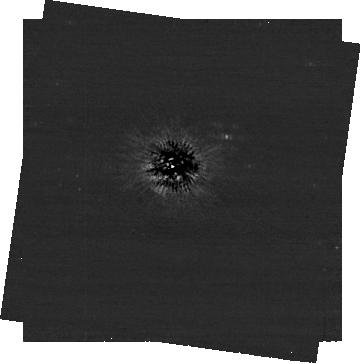
Target: ALTAIR
Instrument: NIRCAM/CORON
Filter: F444W+MASKRND
Exposure: 1.9 h
Observation ID: jw08507-c1002_t001_nircam_f444w-maskrnd-sub320a430r

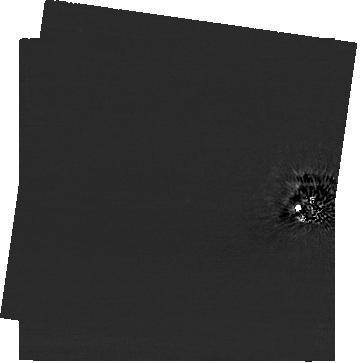
Target: ALTAIR
Instrument: NIRCAM/CORON
Filter: F200W+MASKRND
Exposure: 1.9 h
Observation ID: jw08507-c1002_t001_nircam_f200w-maskrnd-sub320a430r

Confirming sub-Jupiter mass planets at 20 au around a nearby star (PI: Meshkat, Tiffany)

Altair is one of our nearest neighbors (5.13 pc) and its age has recently been revised to a much lower 88 Myr. It is now among the youngest nearby stars, making it an ideal candidate for exoplanet direct imaging searches with JWST. Cycle-3 observations of Altair have revealed several exciting candidate companions. The closest candidate companion to Altair is at a projected separation of about 4”, with a contrast of 17.4 mag. Assuming an age of 88 Myr, this candidate corresponds to a mass of 0.5 Jupiter masses at a separation of 20 au. We propose to obtain follow-up images of Altair with NIRCam to confirm the planetary nature of the candidate companions to the North of the star. Due to the very high proper motion of Altair, we will be able to confirm if any of the candidate companions are co-moving with Altair even at the start of the Cycle-4 window. If confirmed, this would be the lowest mass planet ever imaged around a star and would be the target of significant follow-up for characterization.